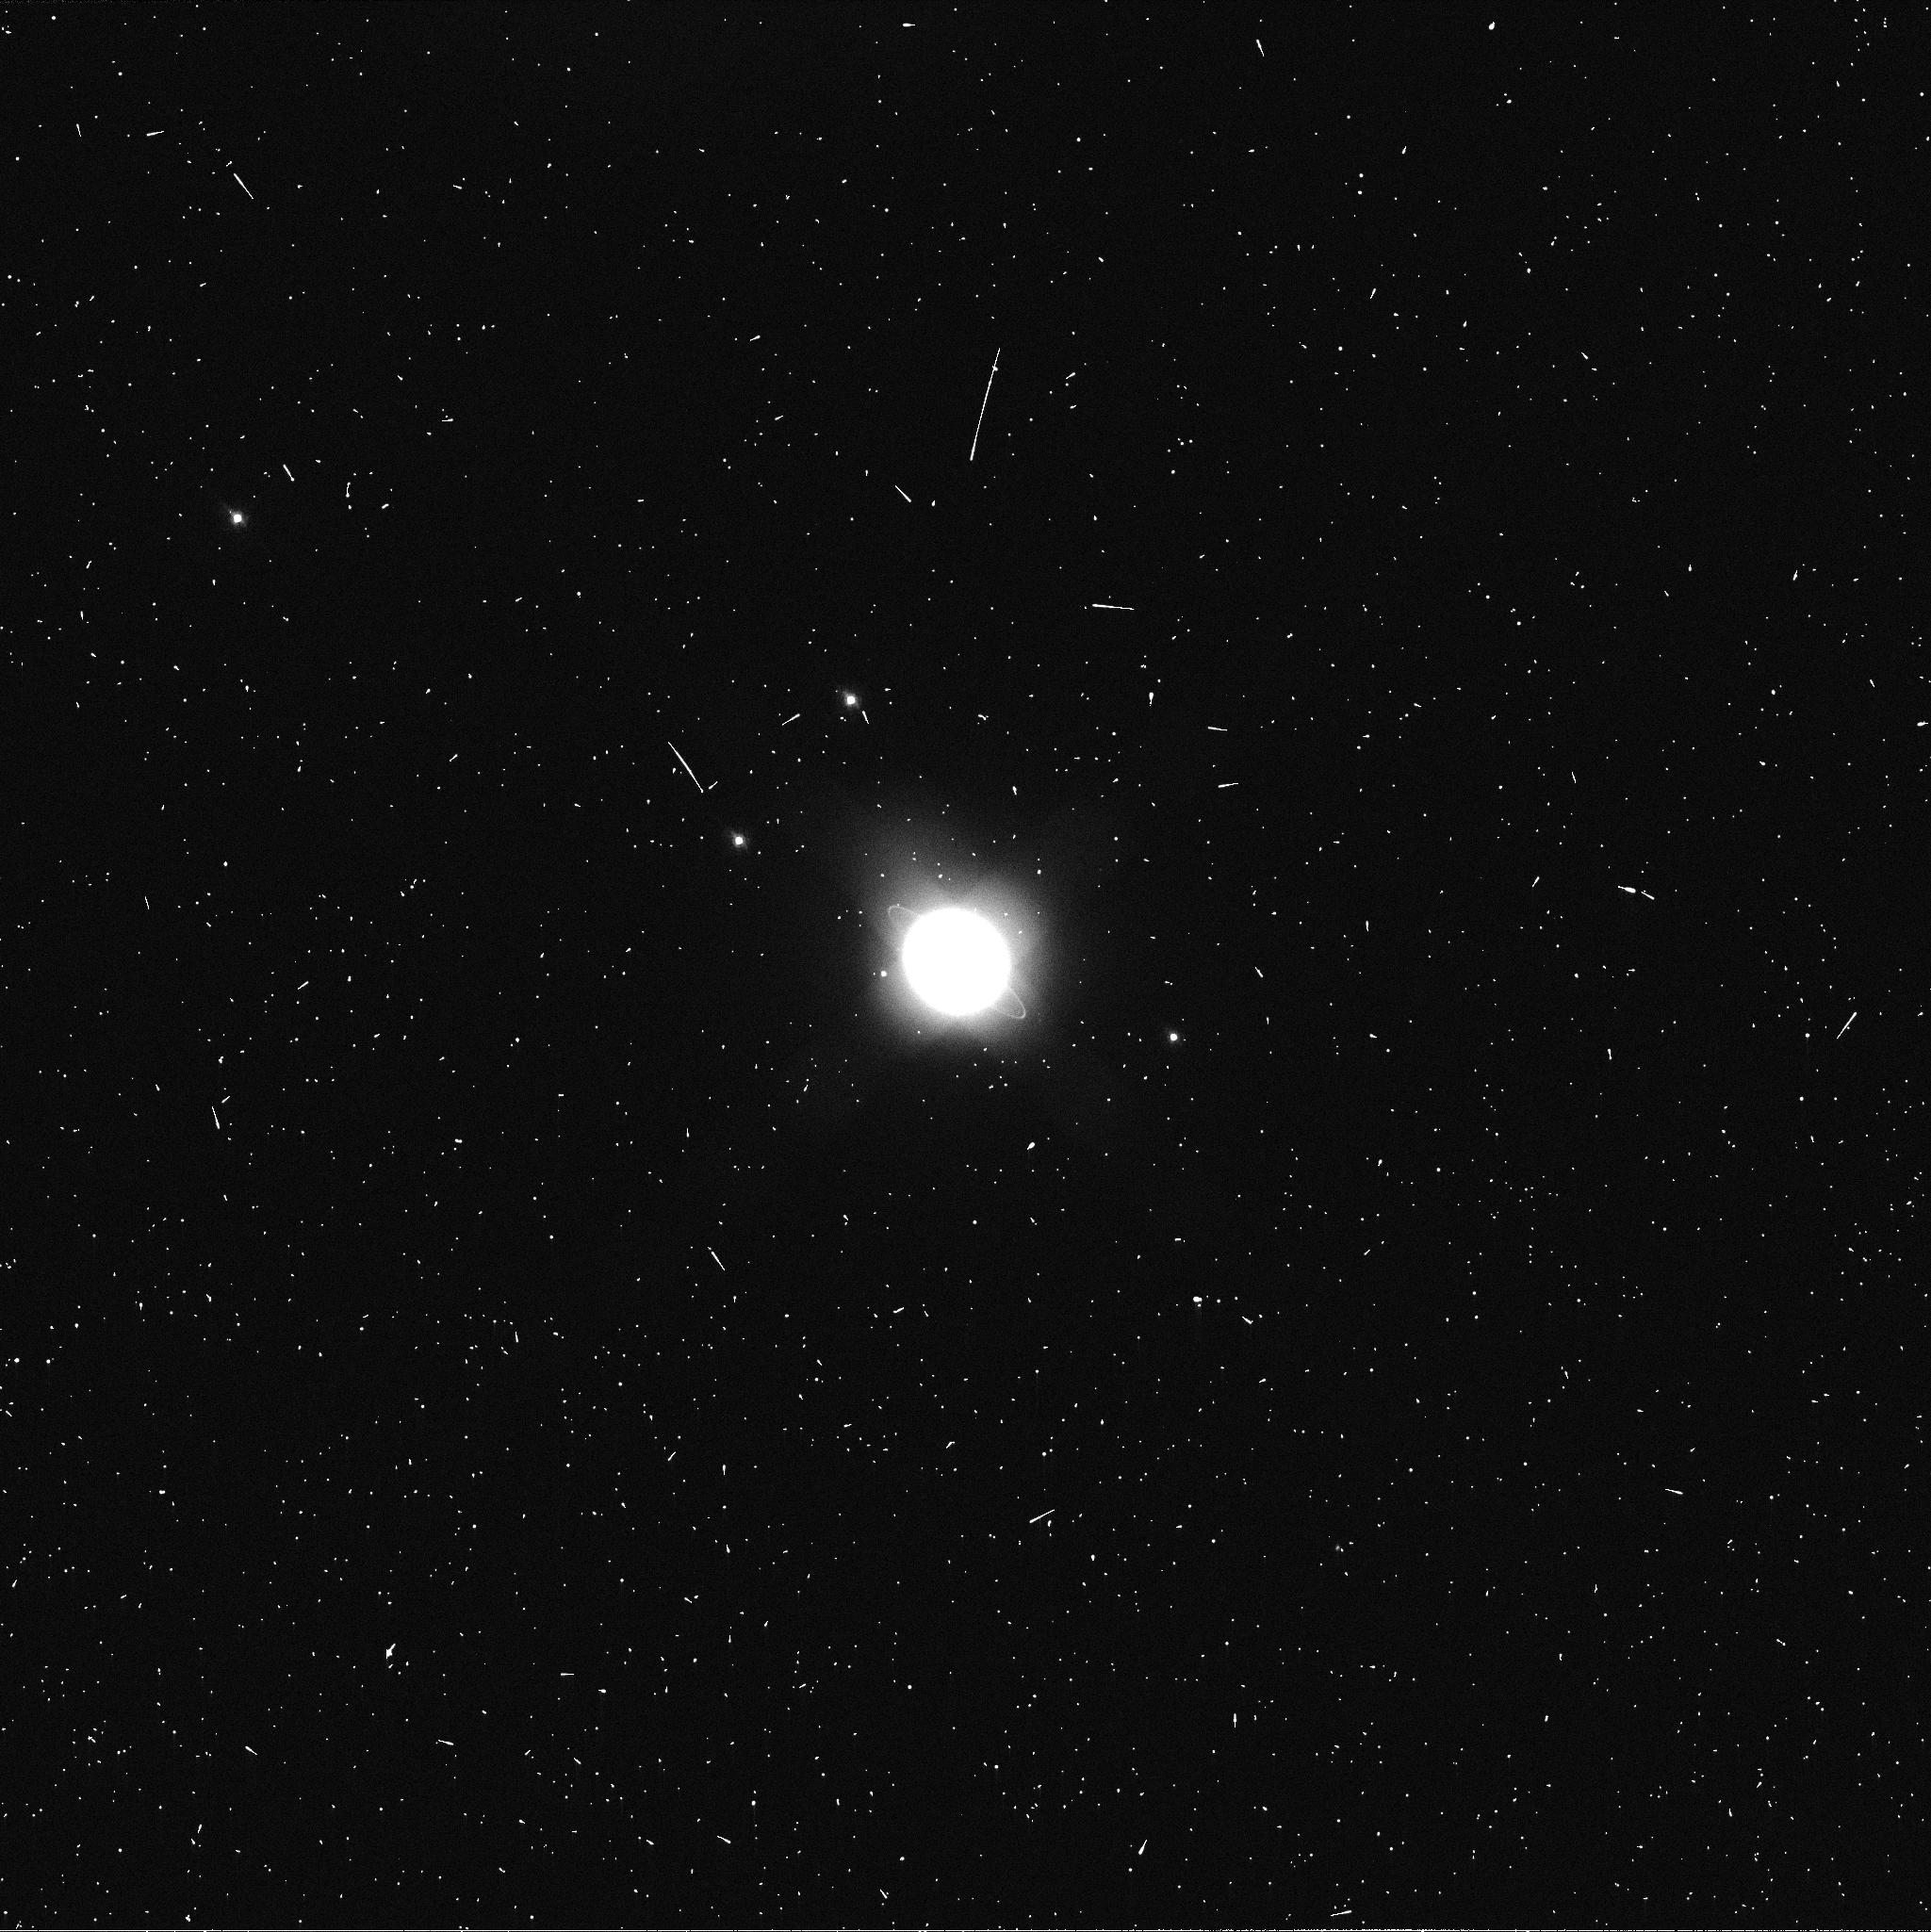
Target: URANUS. Instrument: WFC3/UVIS. Filter: FQ619N. Exposure: 2 min. Observation ID: ib3823rkq

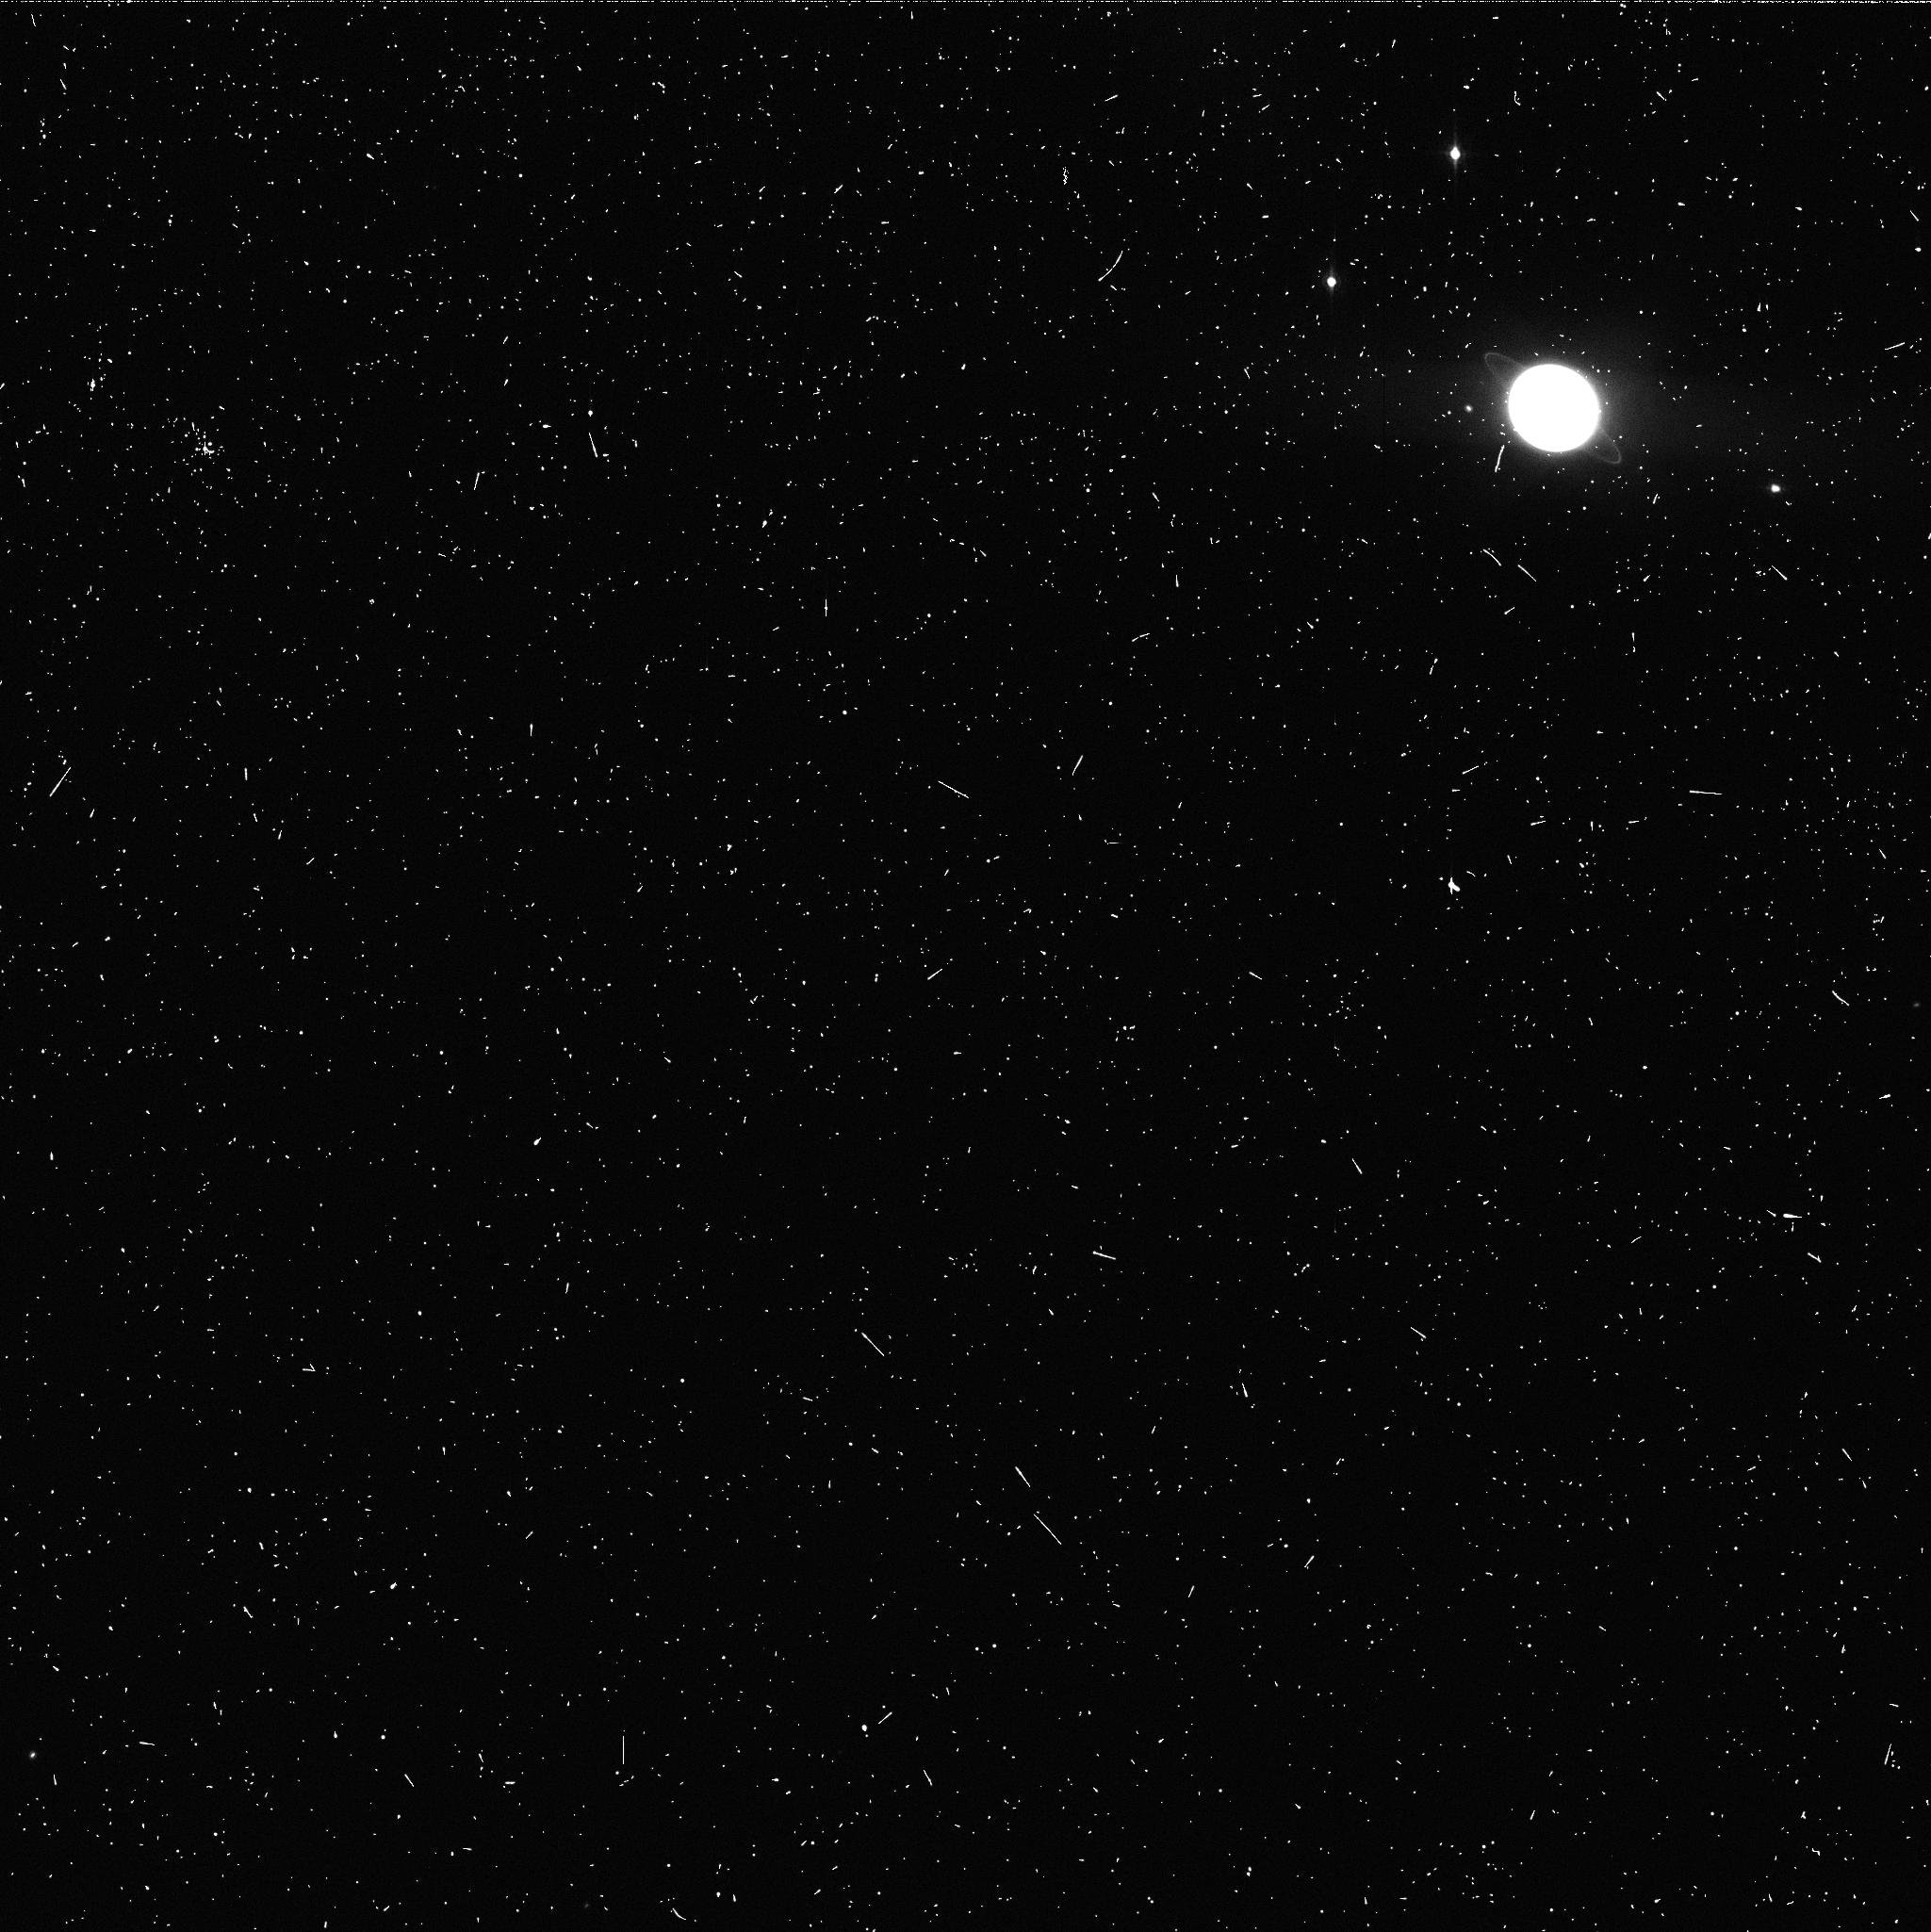
Target: URANUS. Instrument: WFC3/UVIS. Filter: FQ906N. Exposure: 5 min. Observation ID: ib3823rqq

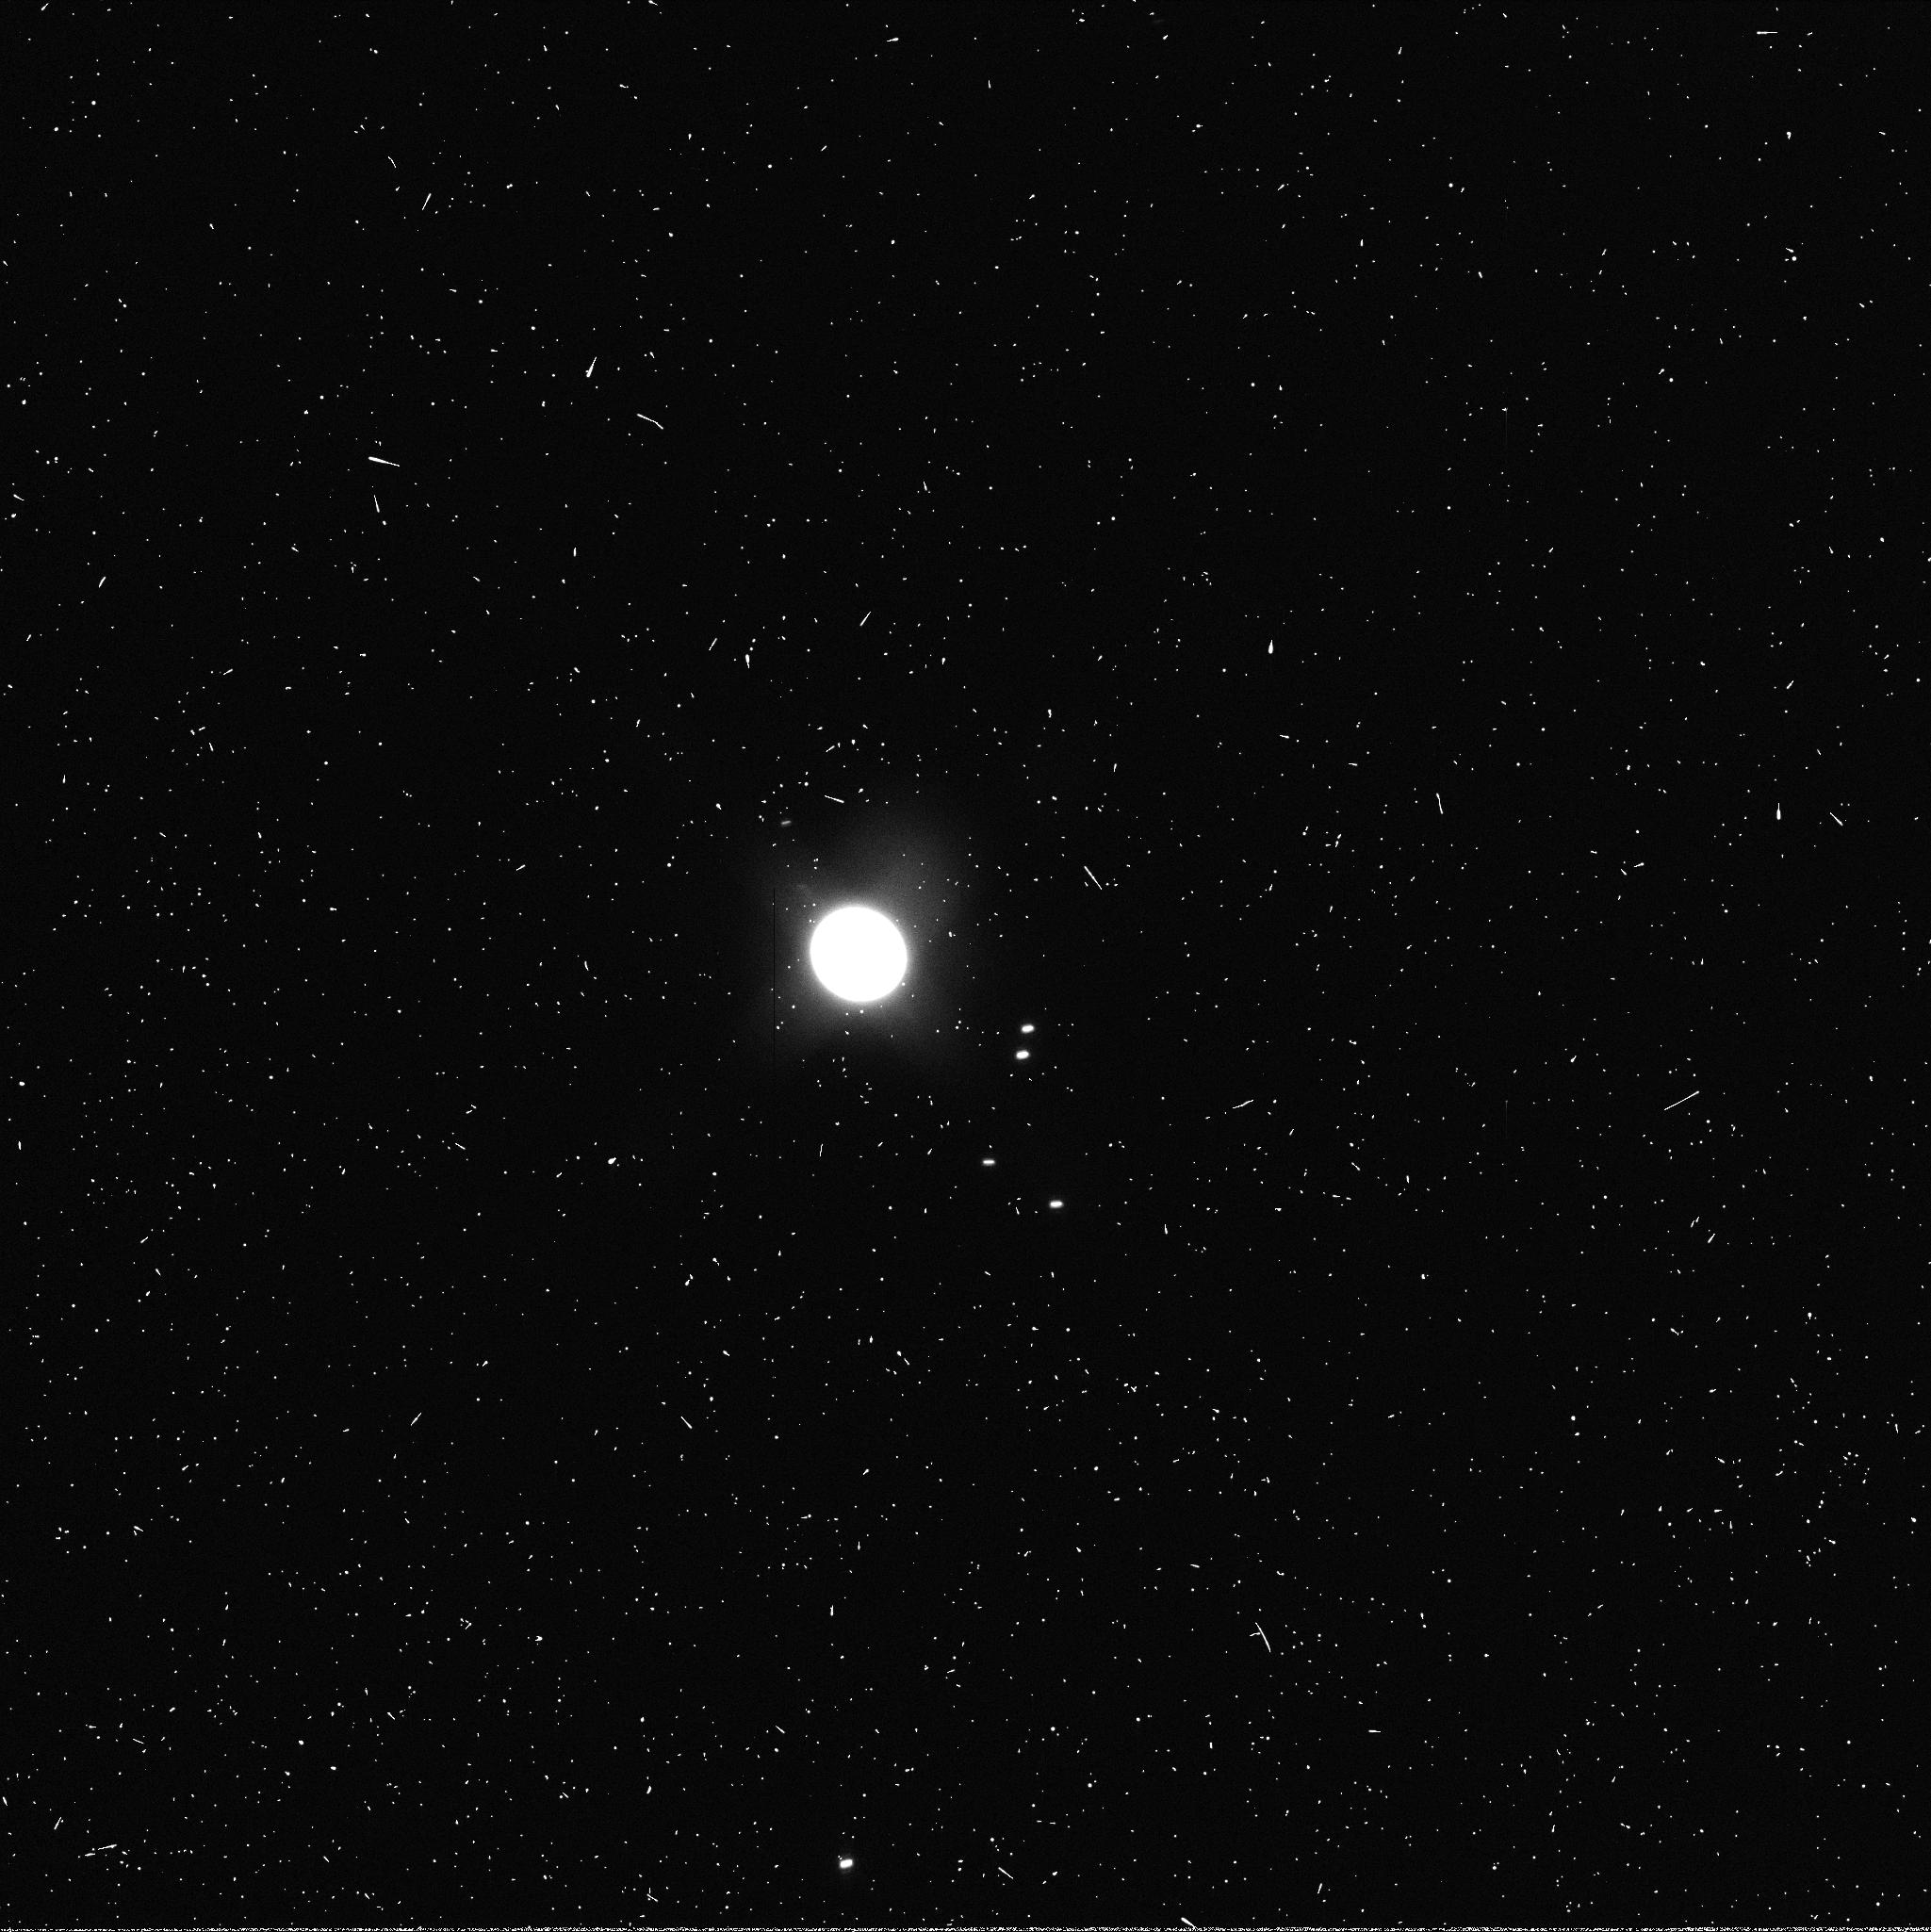
Target: URANUS. Instrument: WFC3/UVIS. Filter: FQ937N. Exposure: 2 min. Observation ID: ib3805v3q

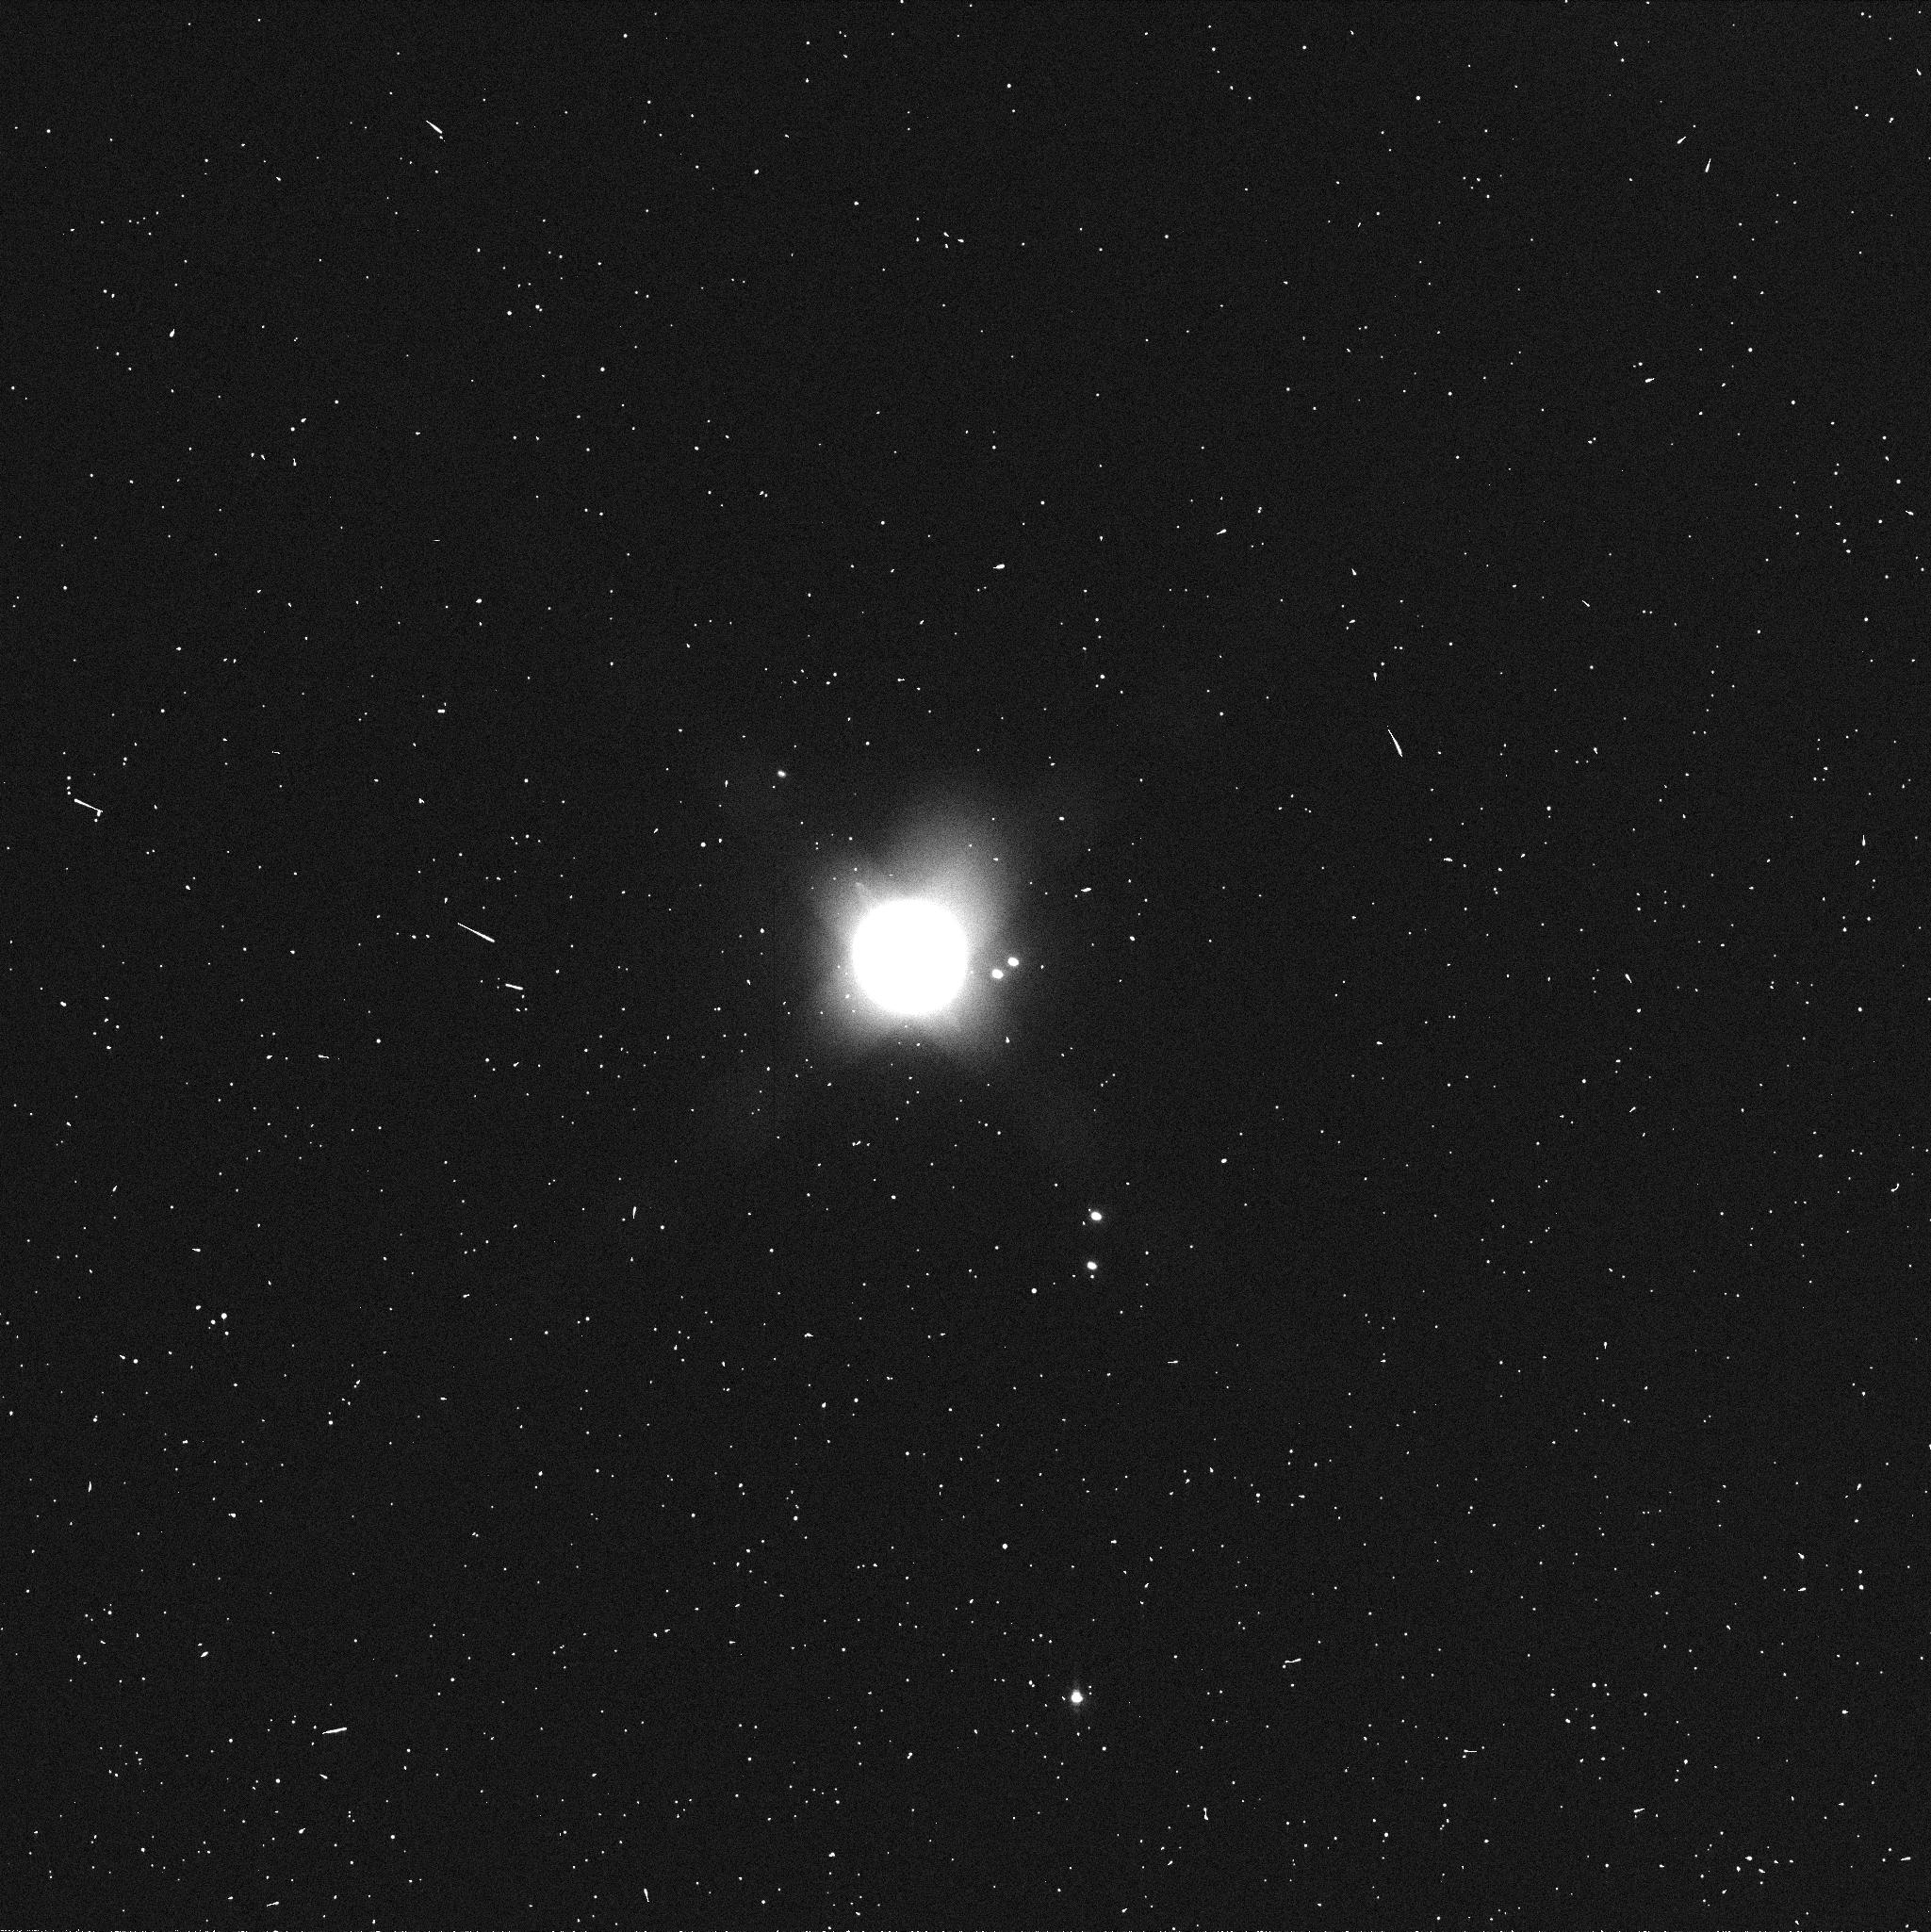
Target: URANUS. Instrument: WFC3/UVIS. Filter: FQ750N. Exposure: 1 min. Observation ID: ib3802tqq

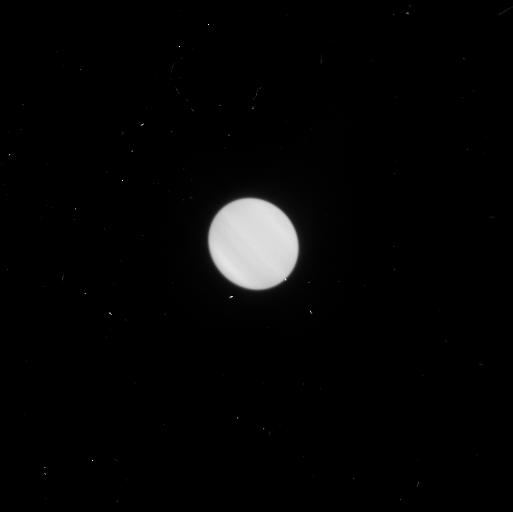
Target: URANUS. Instrument: WFC3/UVIS. Filter: F658N. Exposure: 3 min. Observation ID: ib3821bnq

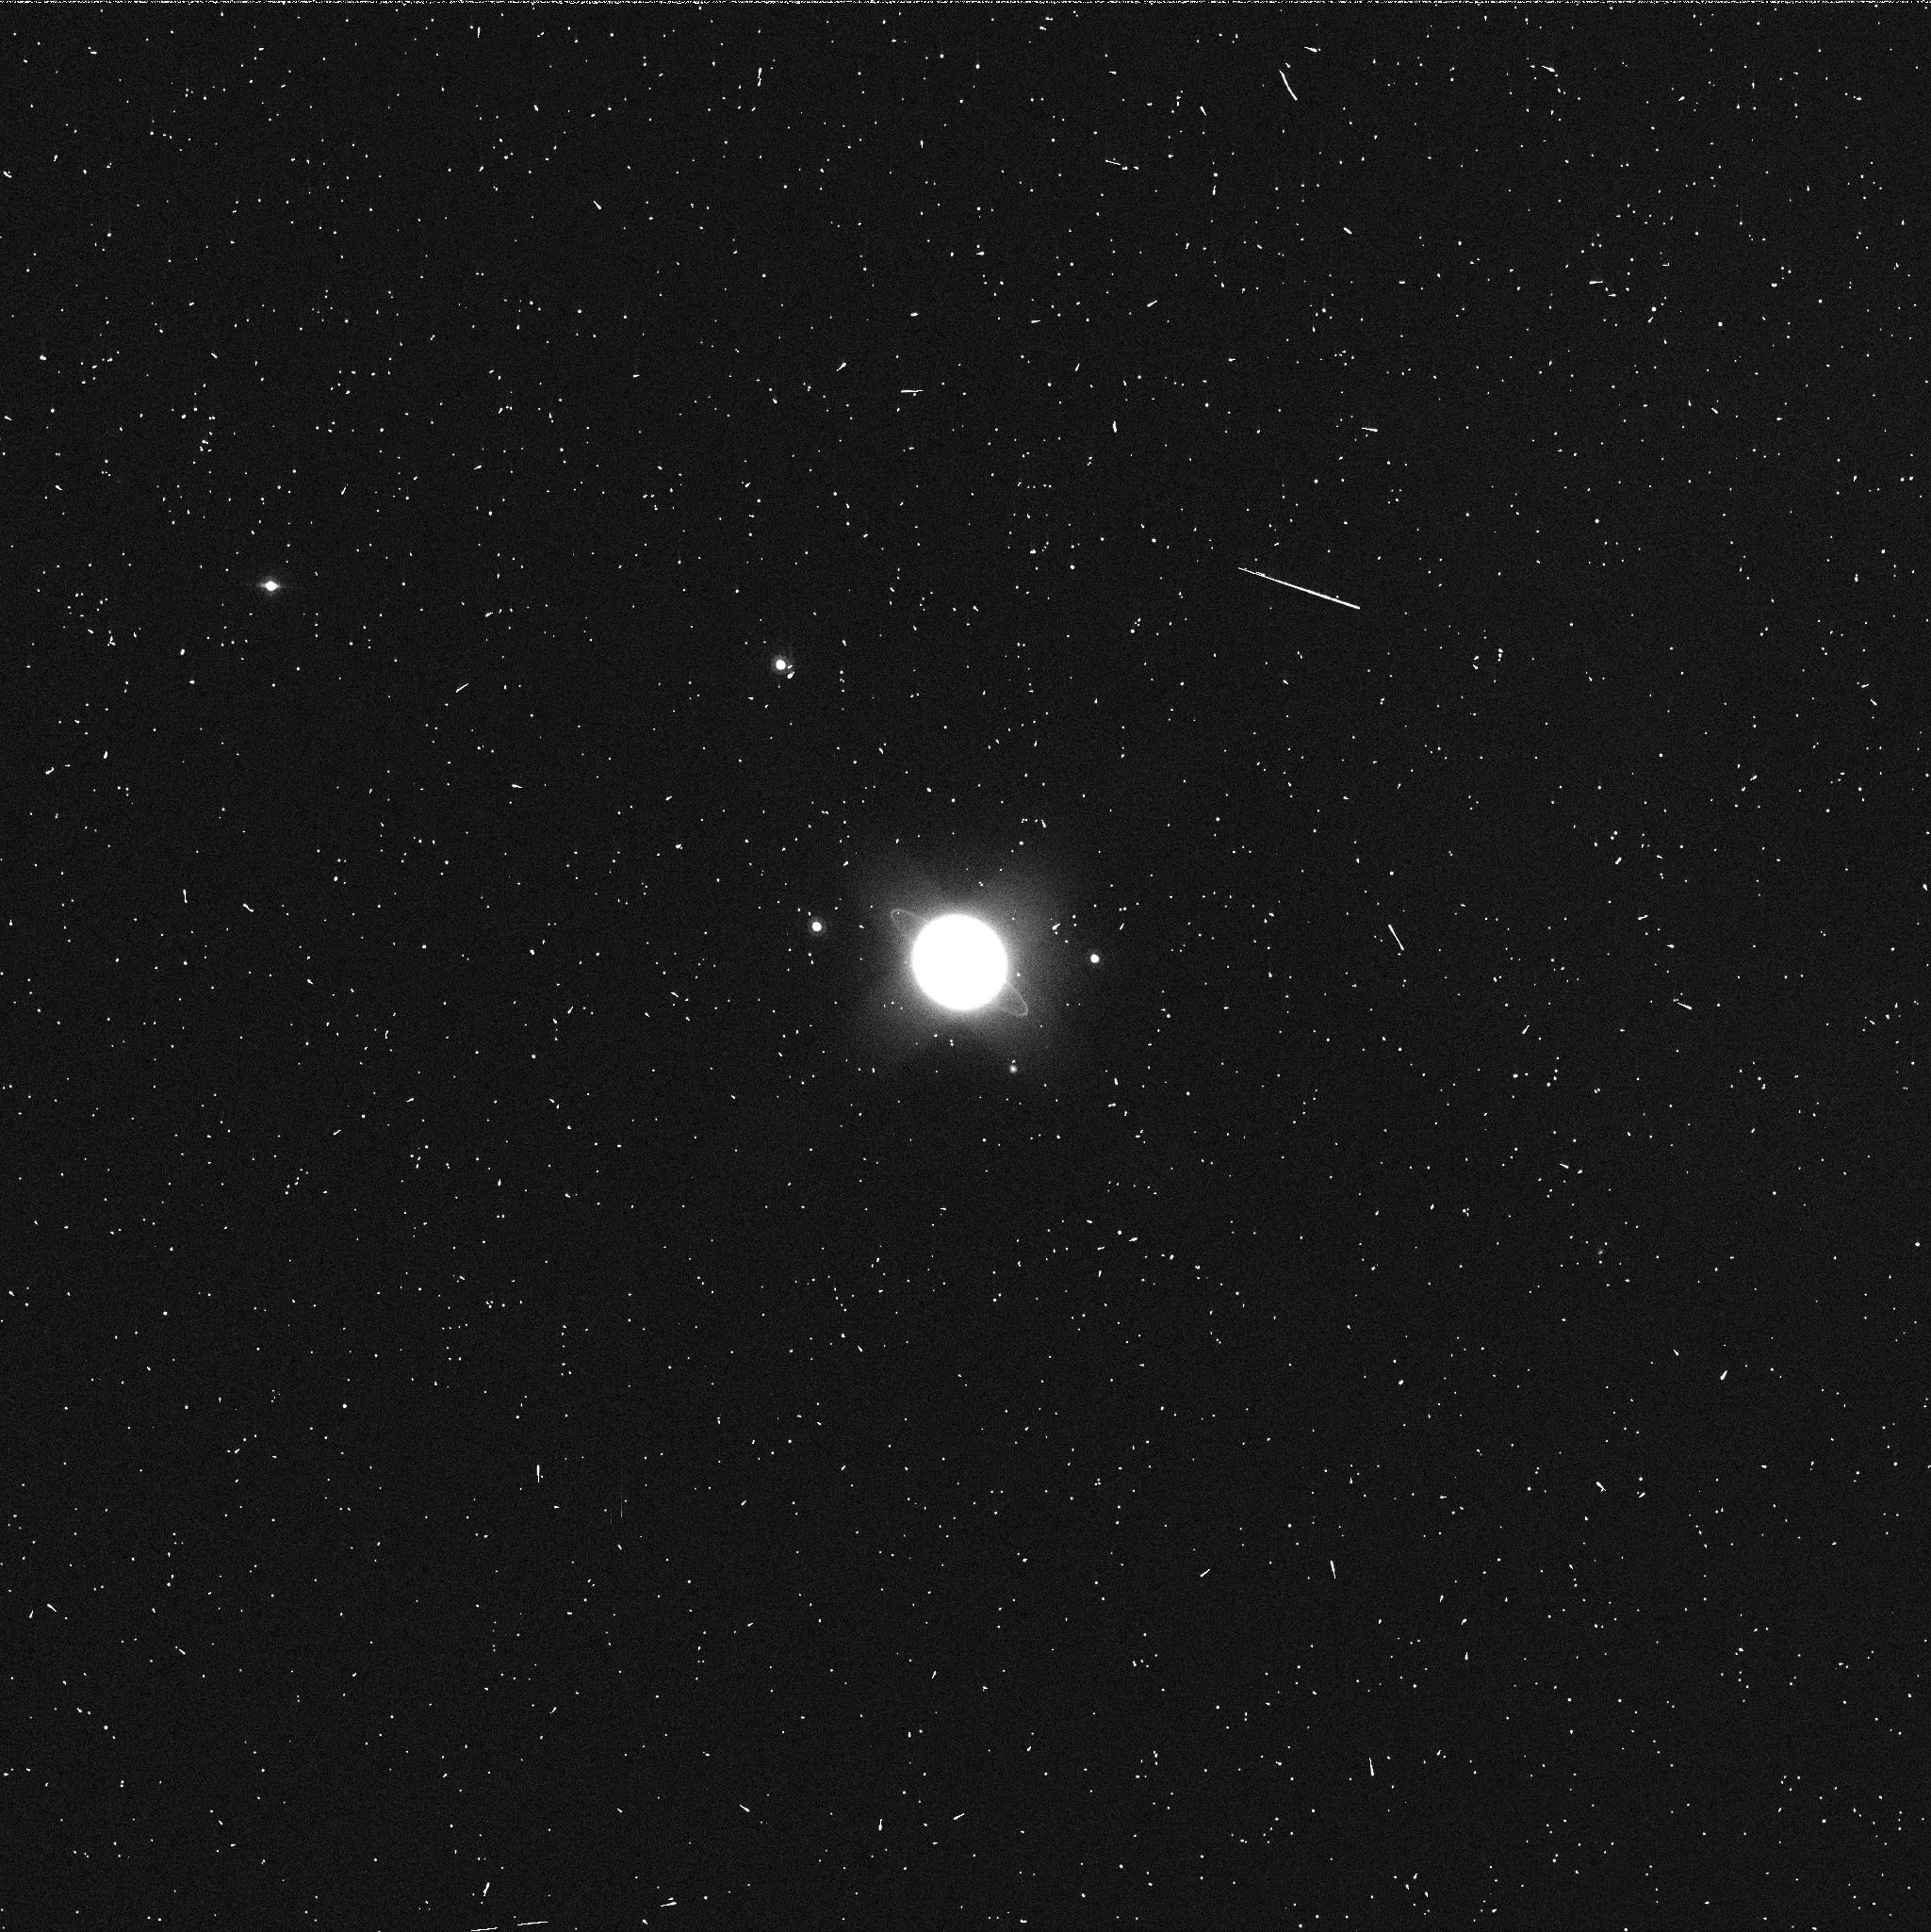
Target: URANUS. Instrument: WFC3/UVIS. Filter: FQ924N. Exposure: 3 min. Observation ID: ib3822qeq

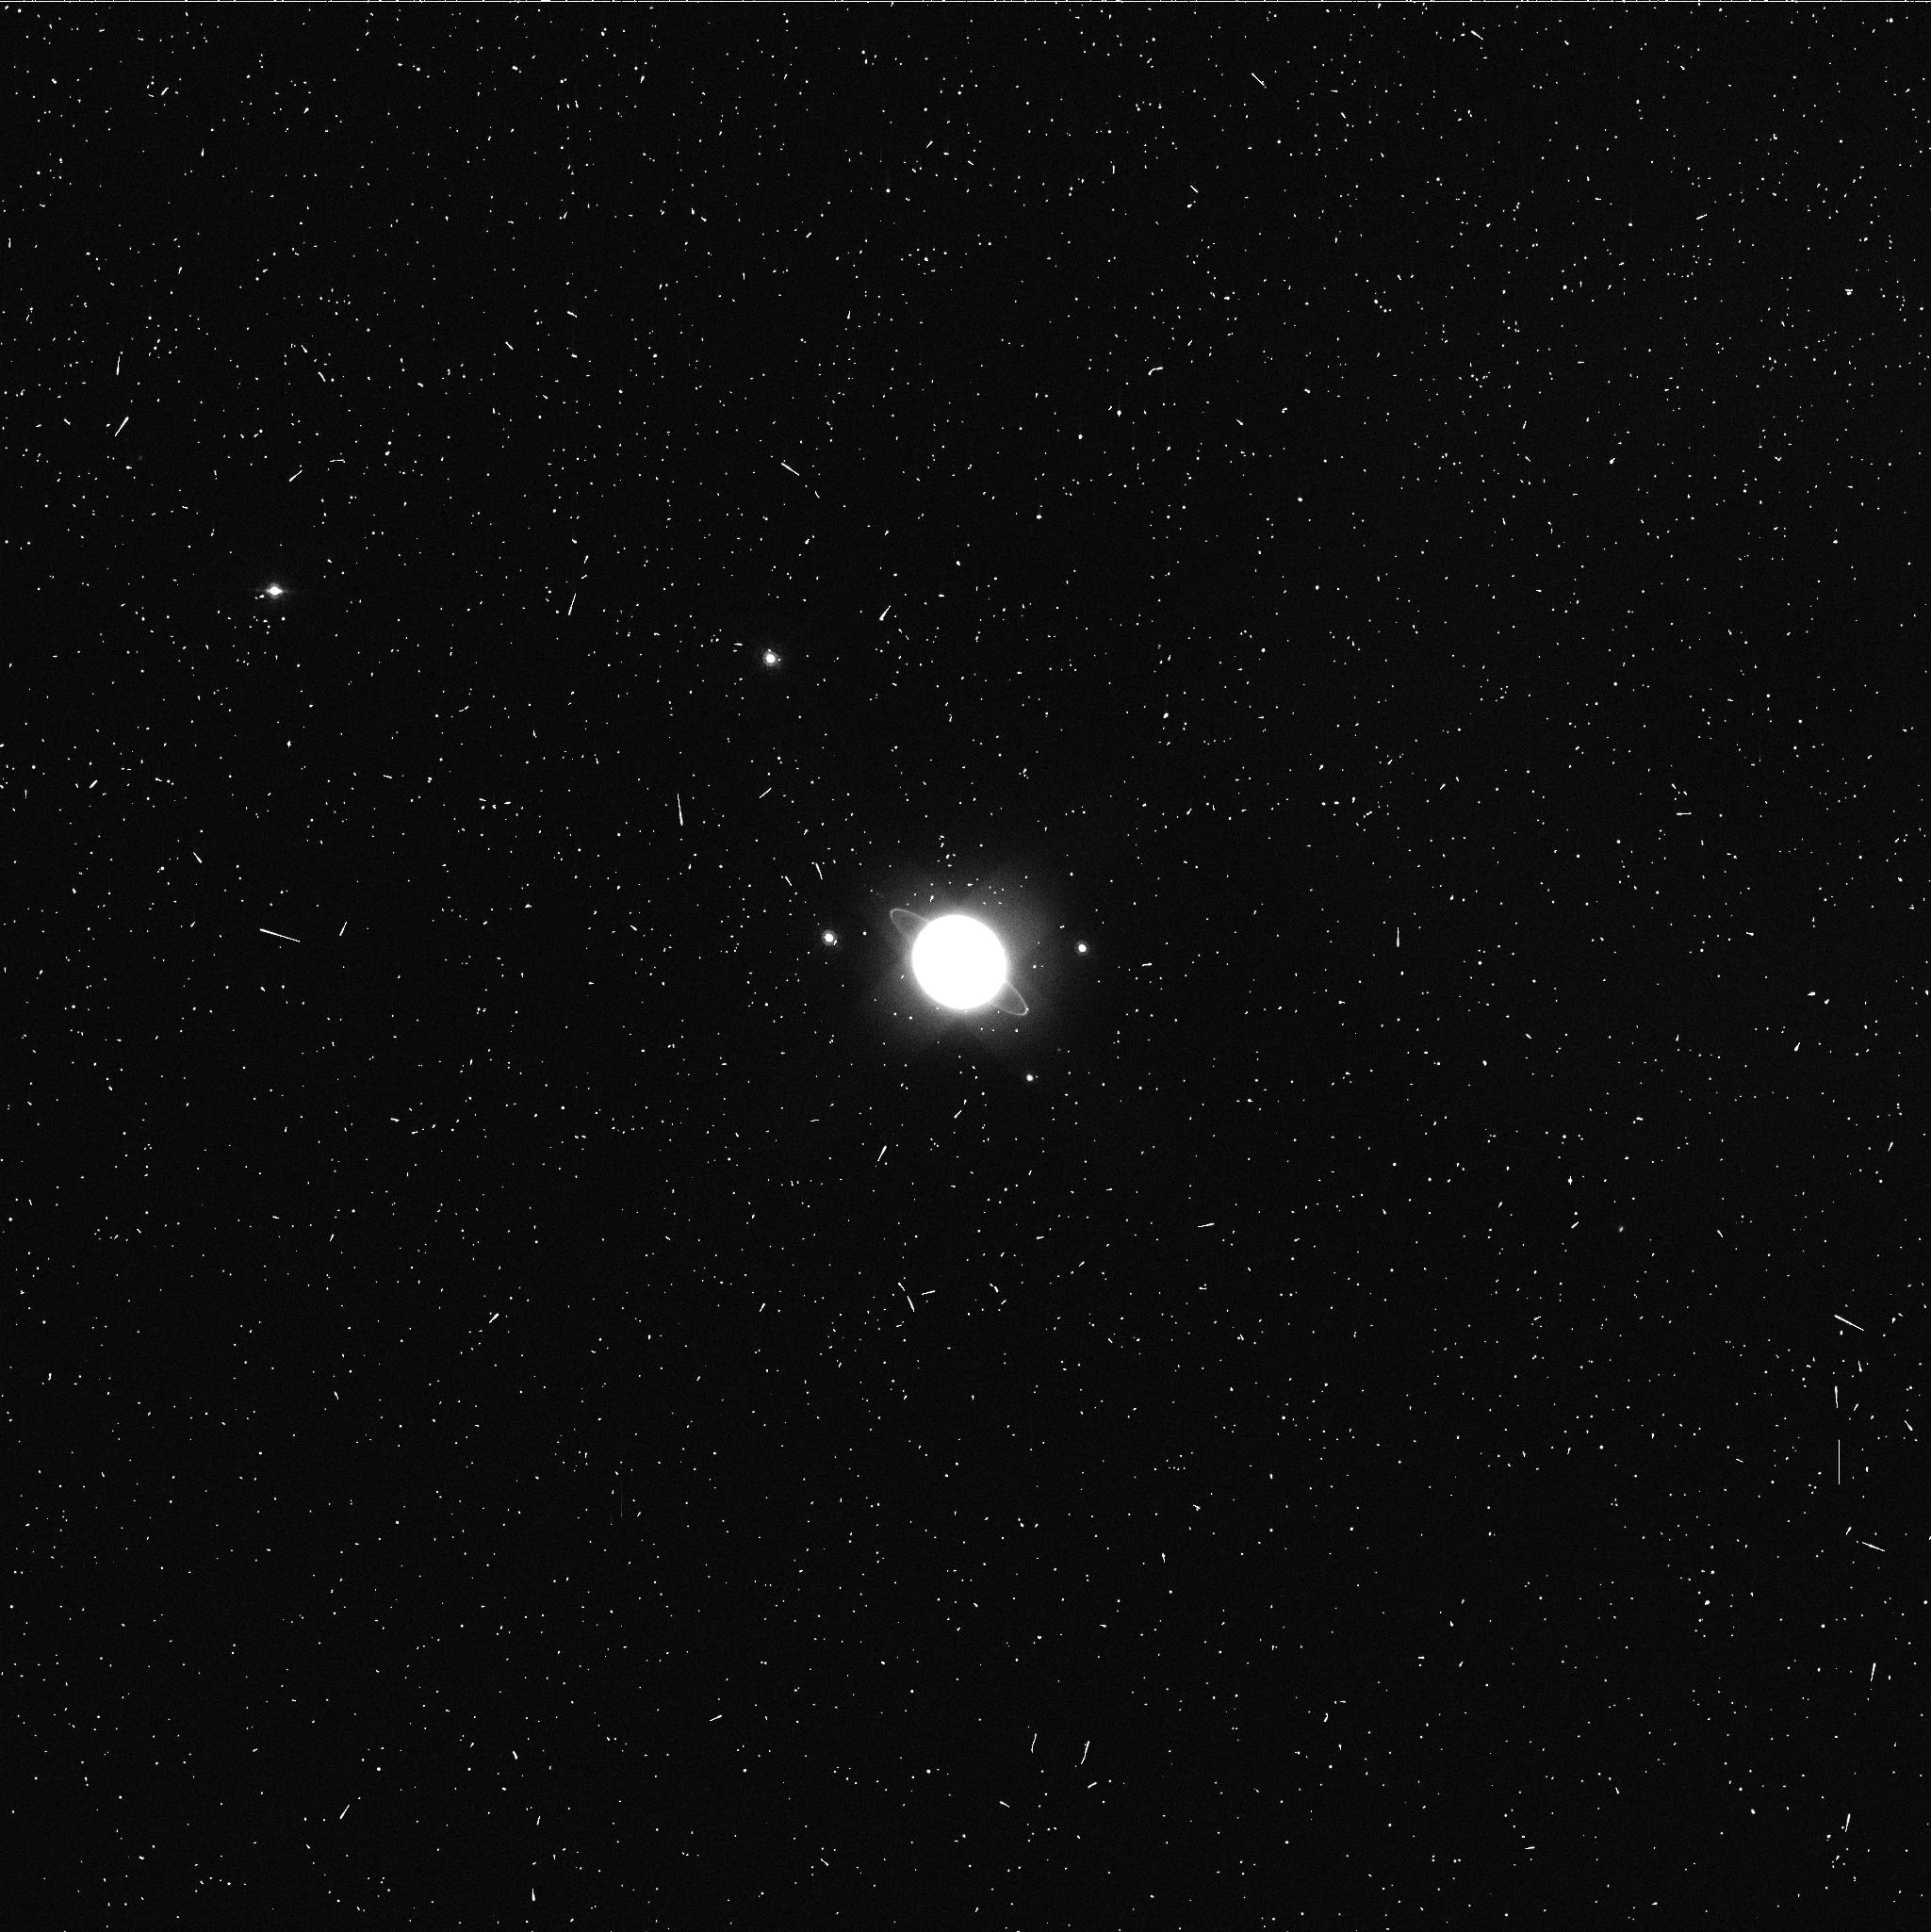
Target: URANUS. Instrument: WFC3/UVIS. Filter: FQ727N. Exposure: 4 min. Observation ID: ib3822q9q

Investigating Post-Equinox Atmospheric Changes on Uranus (PI: Sromovsky, Lawrence A.)

Uranus is now past its 7 December 2007 equinox. The large seasonal phase shift expected from its long radiative time constant implies that it should now be in the process of reversing its hemispheric asymmetries in cloud band structure and zonal circulation. Many changes already observed -- the development of the first visible-wavelength dark spot, discovered in Cycle 15, the fading of the south polar cap, and the development of a new northern bright band while the southern band fades -- may all be indicative of the expected reversal. We propose a detailed characterization of Uranus' current seasonal response with a 9-orbit program consisting of 3 orbits of WFC3 imaging of cloud bands and dark spots, and 6 orbits of high signal-to-noise imaging using the F845M filter, capable of tracking bright discrete cloud features. Filters between 0.467 and 1.7 microns will provide vertical sensing depths scanning through the pressure range where the putative methane and deeper H2S clouds might plausibly exist and provide strong constraints on their contributions and parent gas mixing ratios. These observations have unique combinations of spectral range and resolution with needed temporal sampling and spatial resolution not available from groundbased observations.